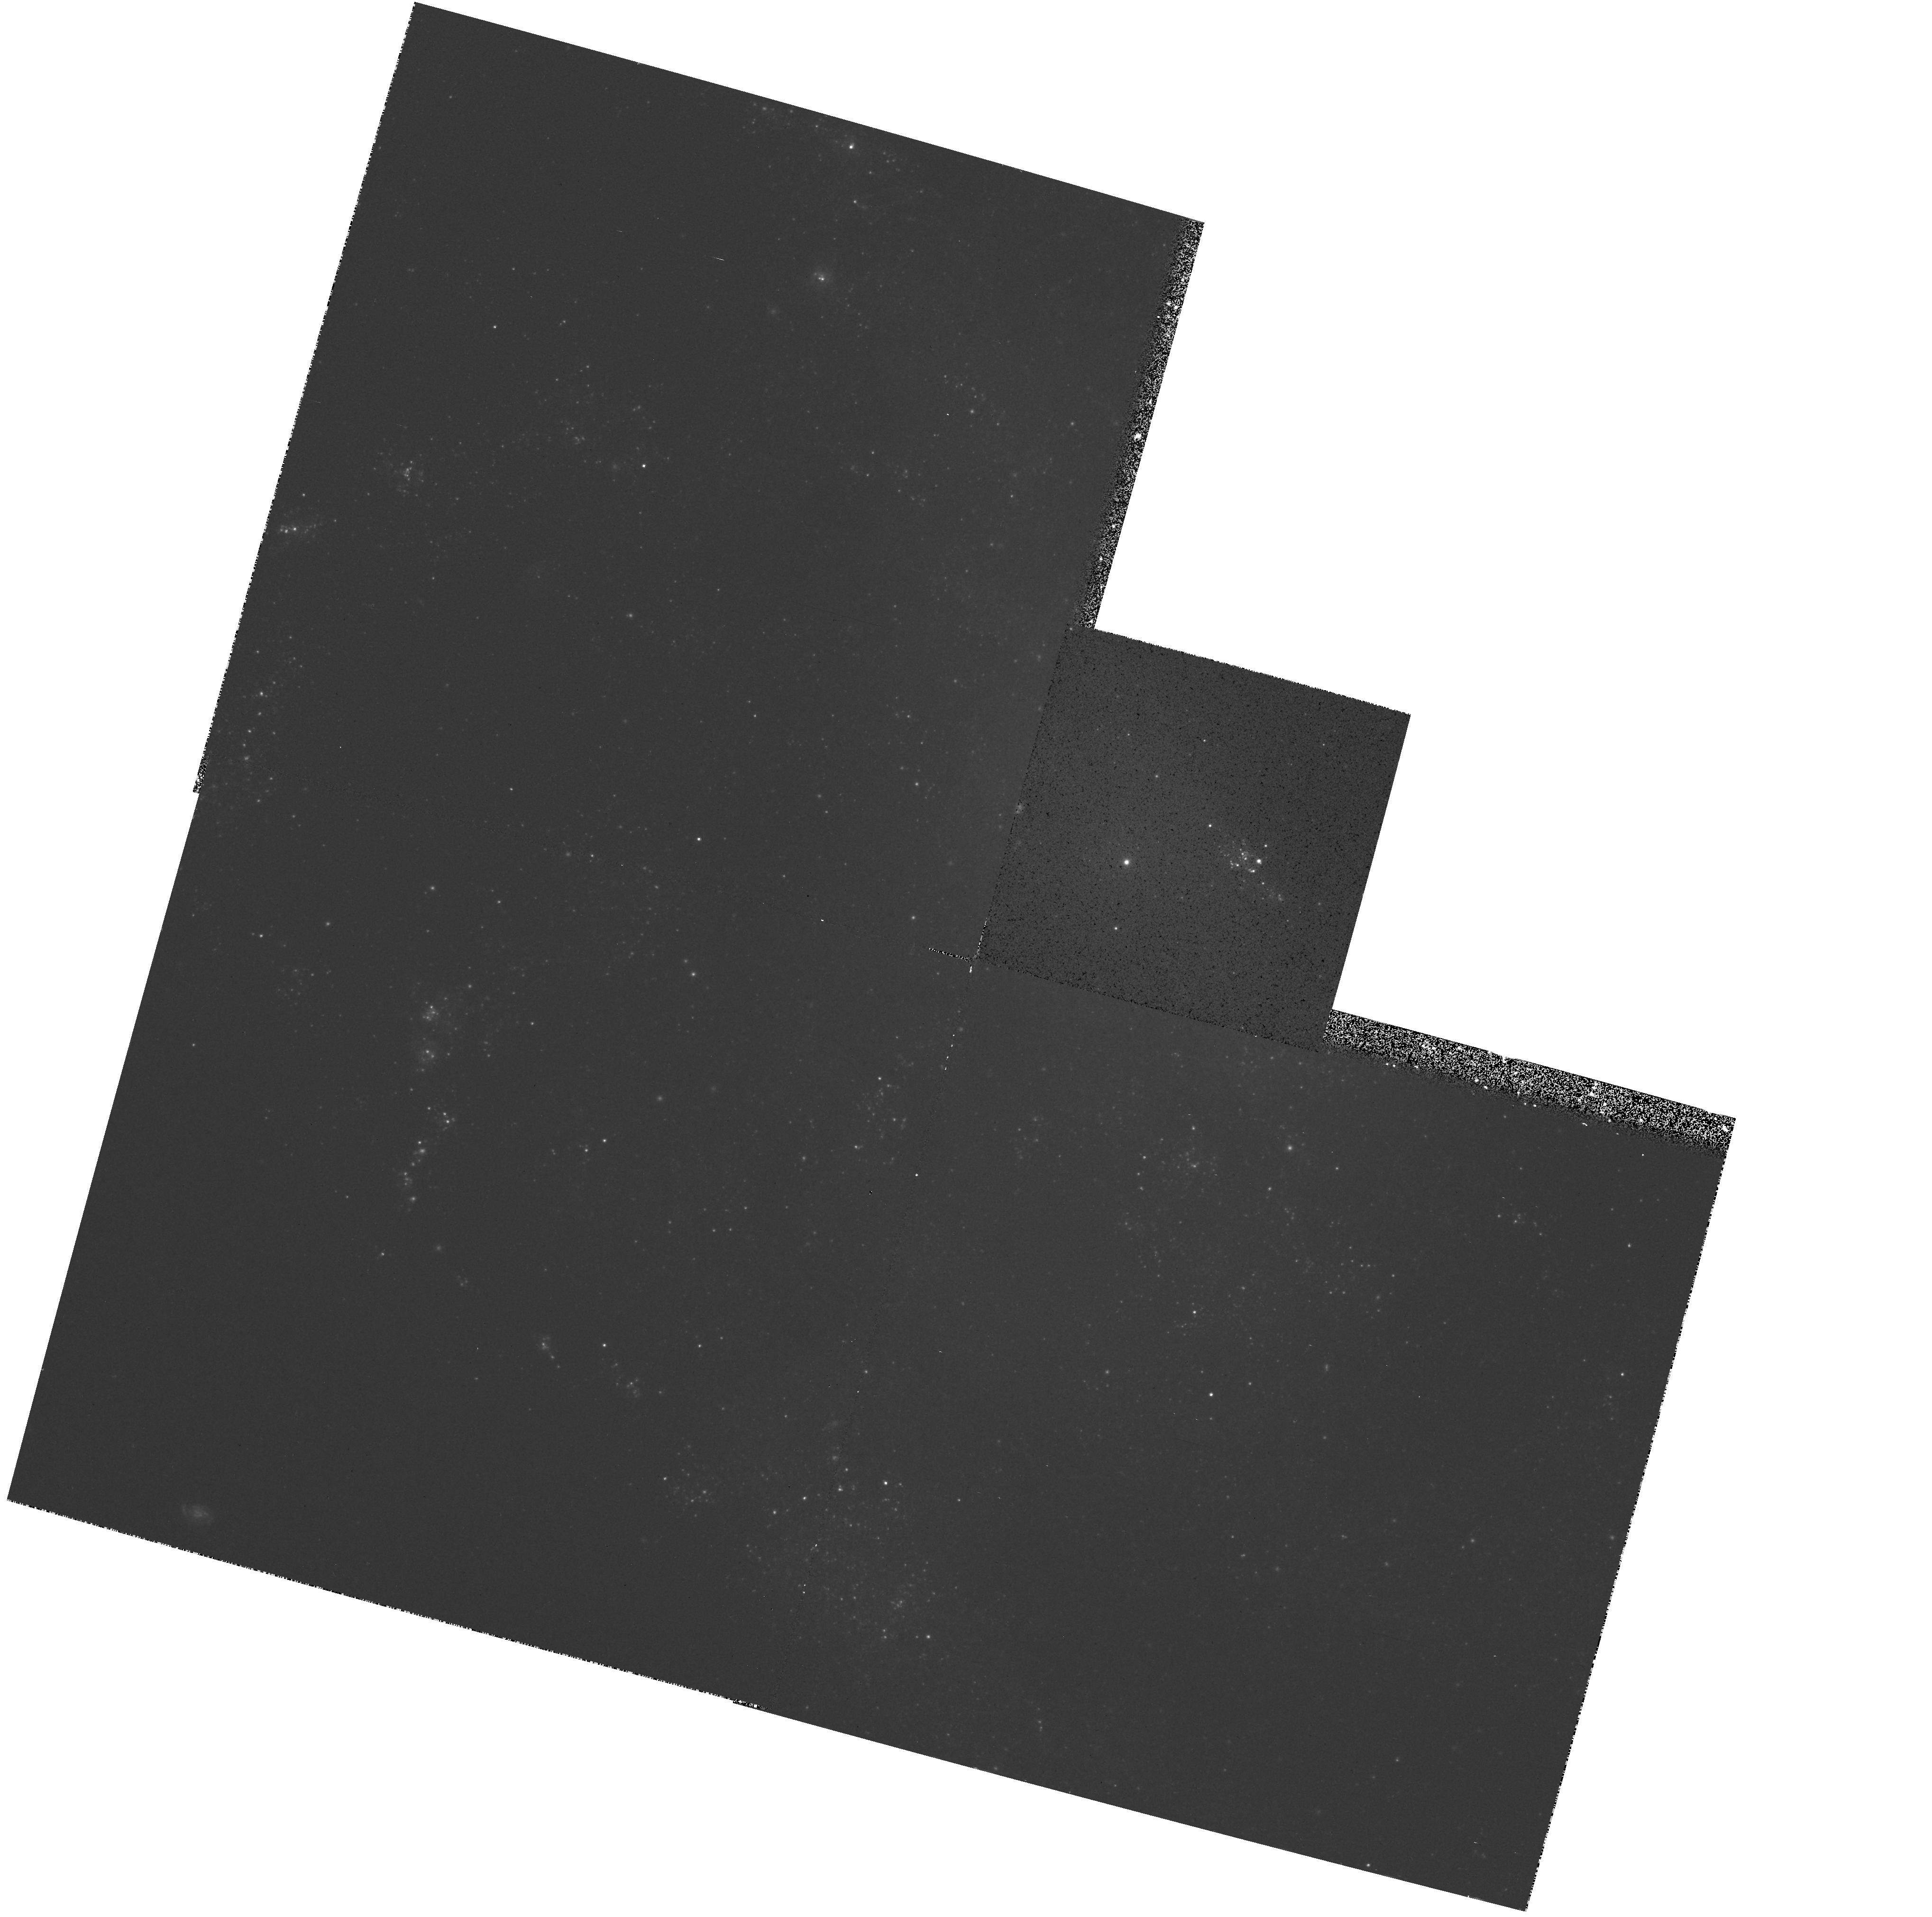
Target: NGC-4242
Instrument: WFPC2/PC
Filter: F450W
Exposure: 16 min
Observation ID: hst_6232_02_wfpc2_pc_f450w_u2rf02

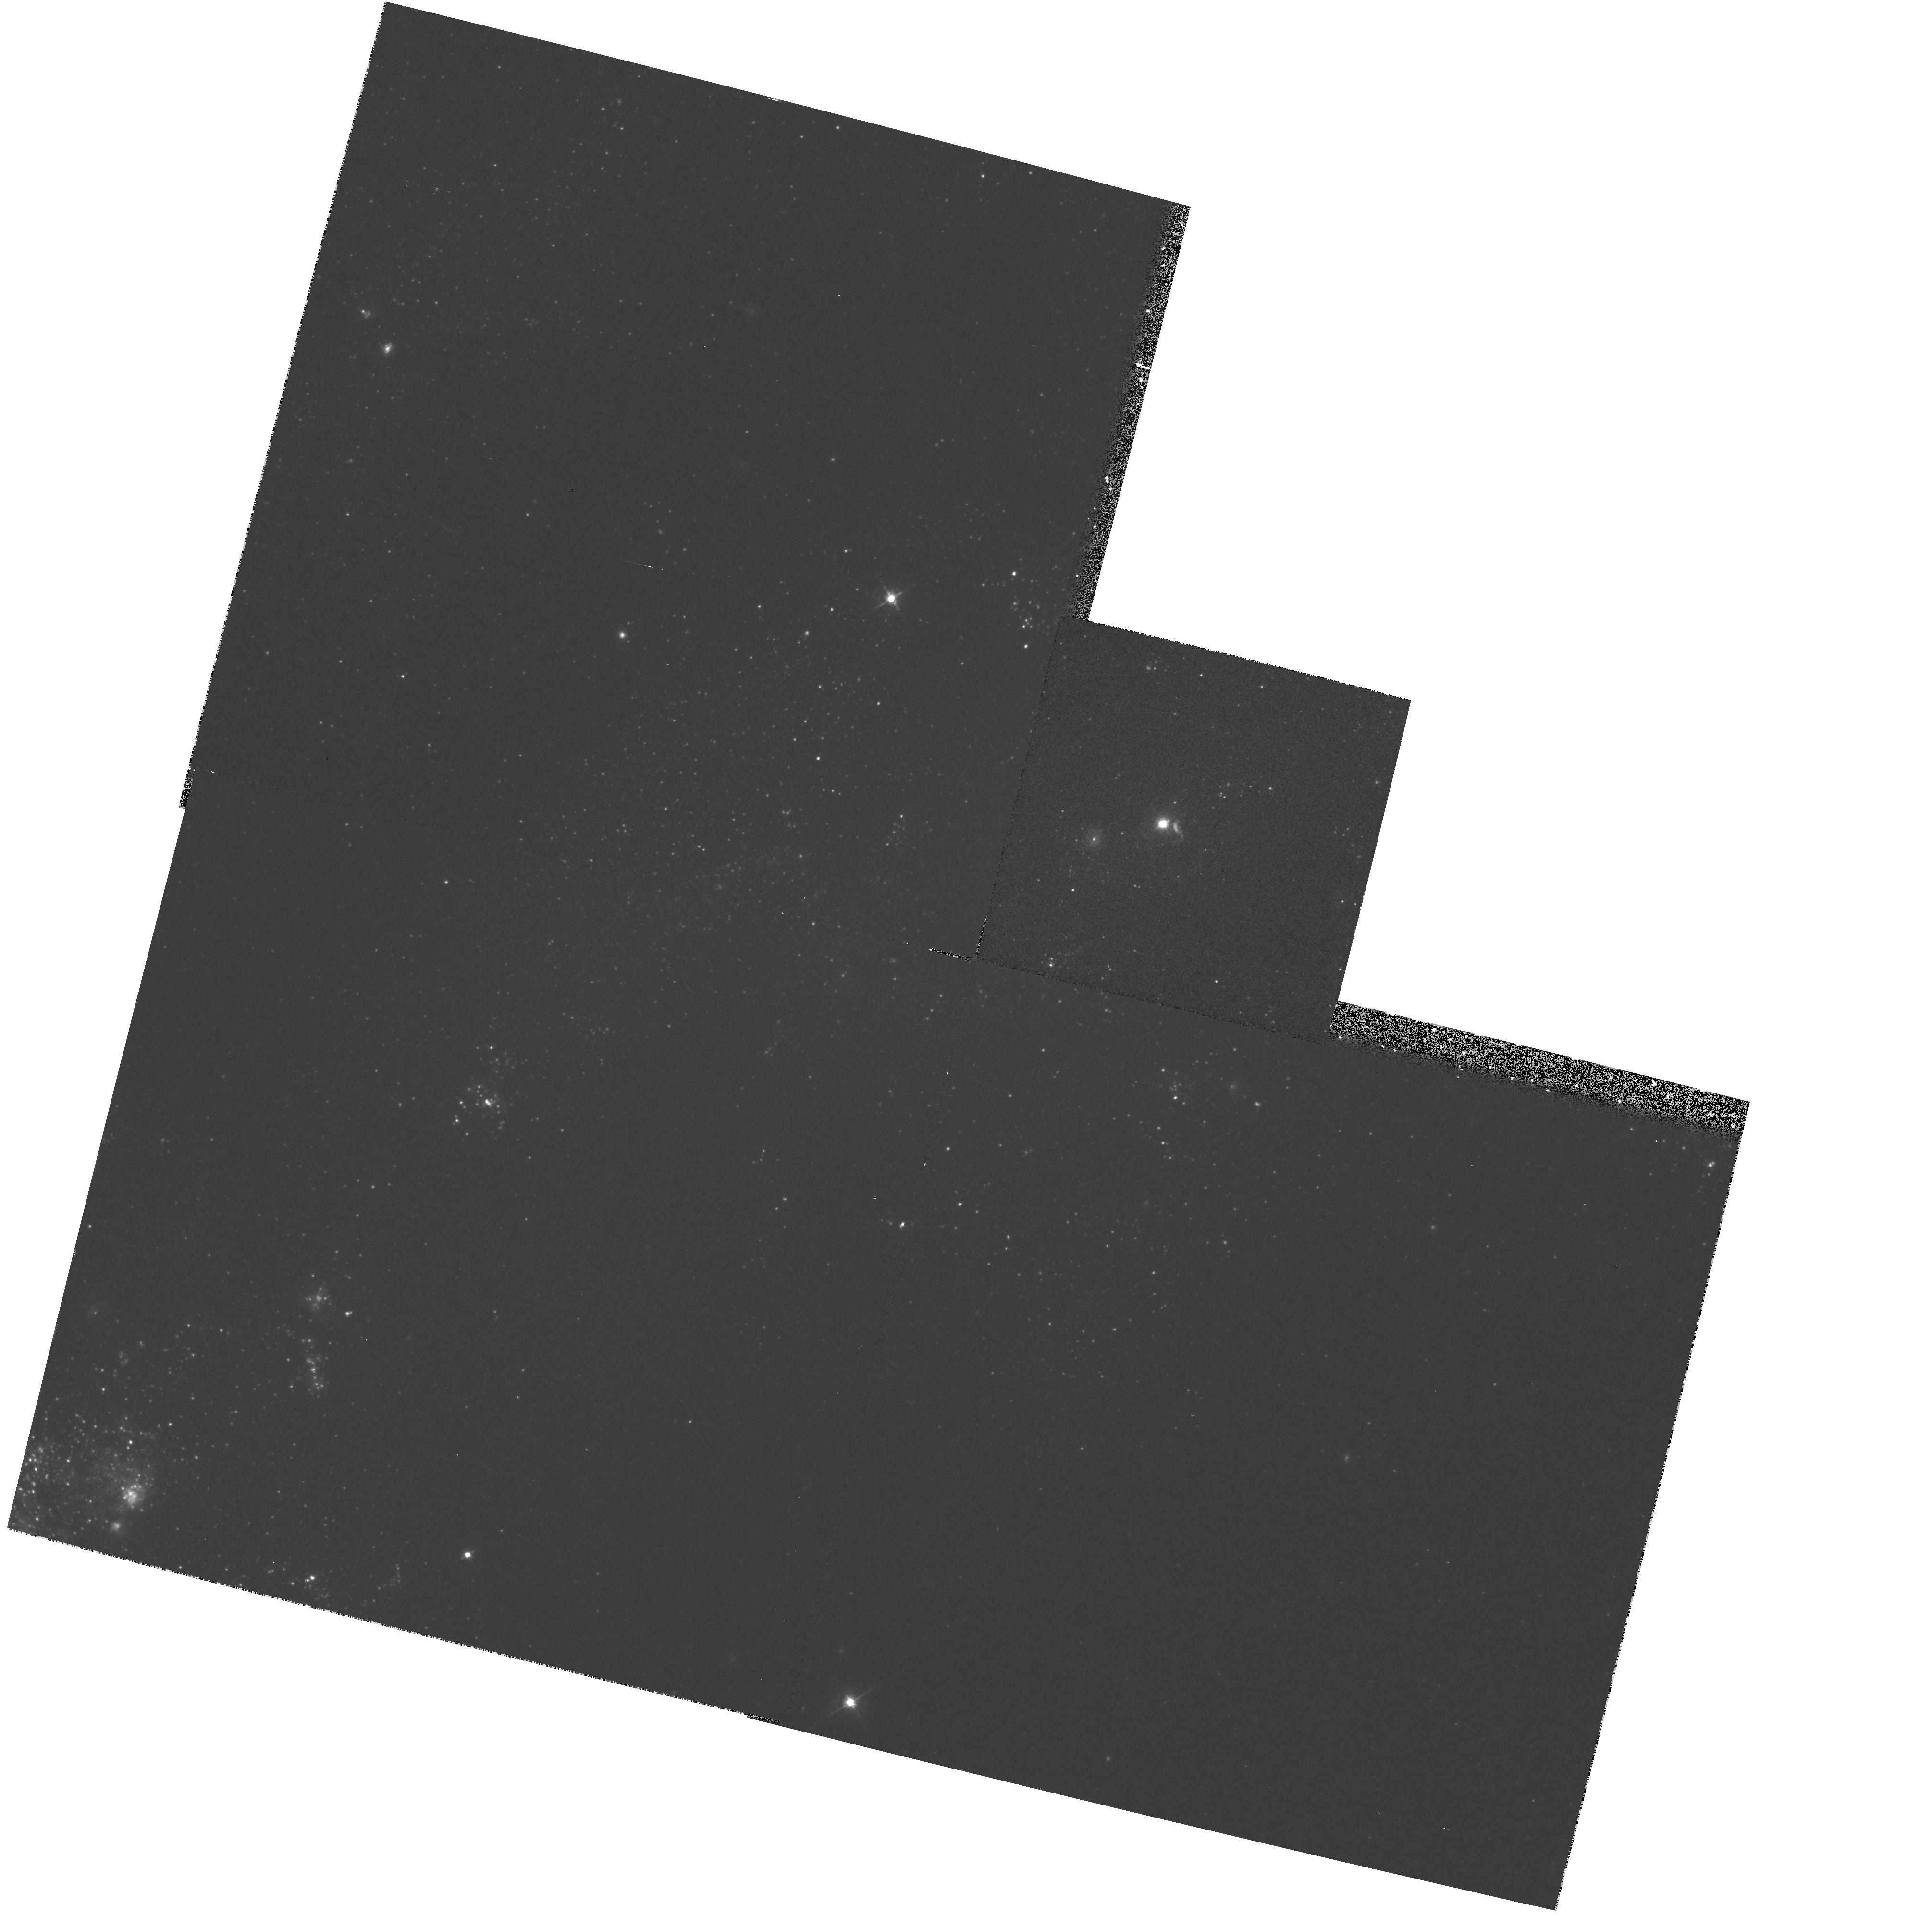
Target: NGC-4395
Instrument: WFPC2/PC
Filter: F450W
Exposure: 14 min
Observation ID: hst_6232_01_wfpc2_pc_f450w_u2rf01

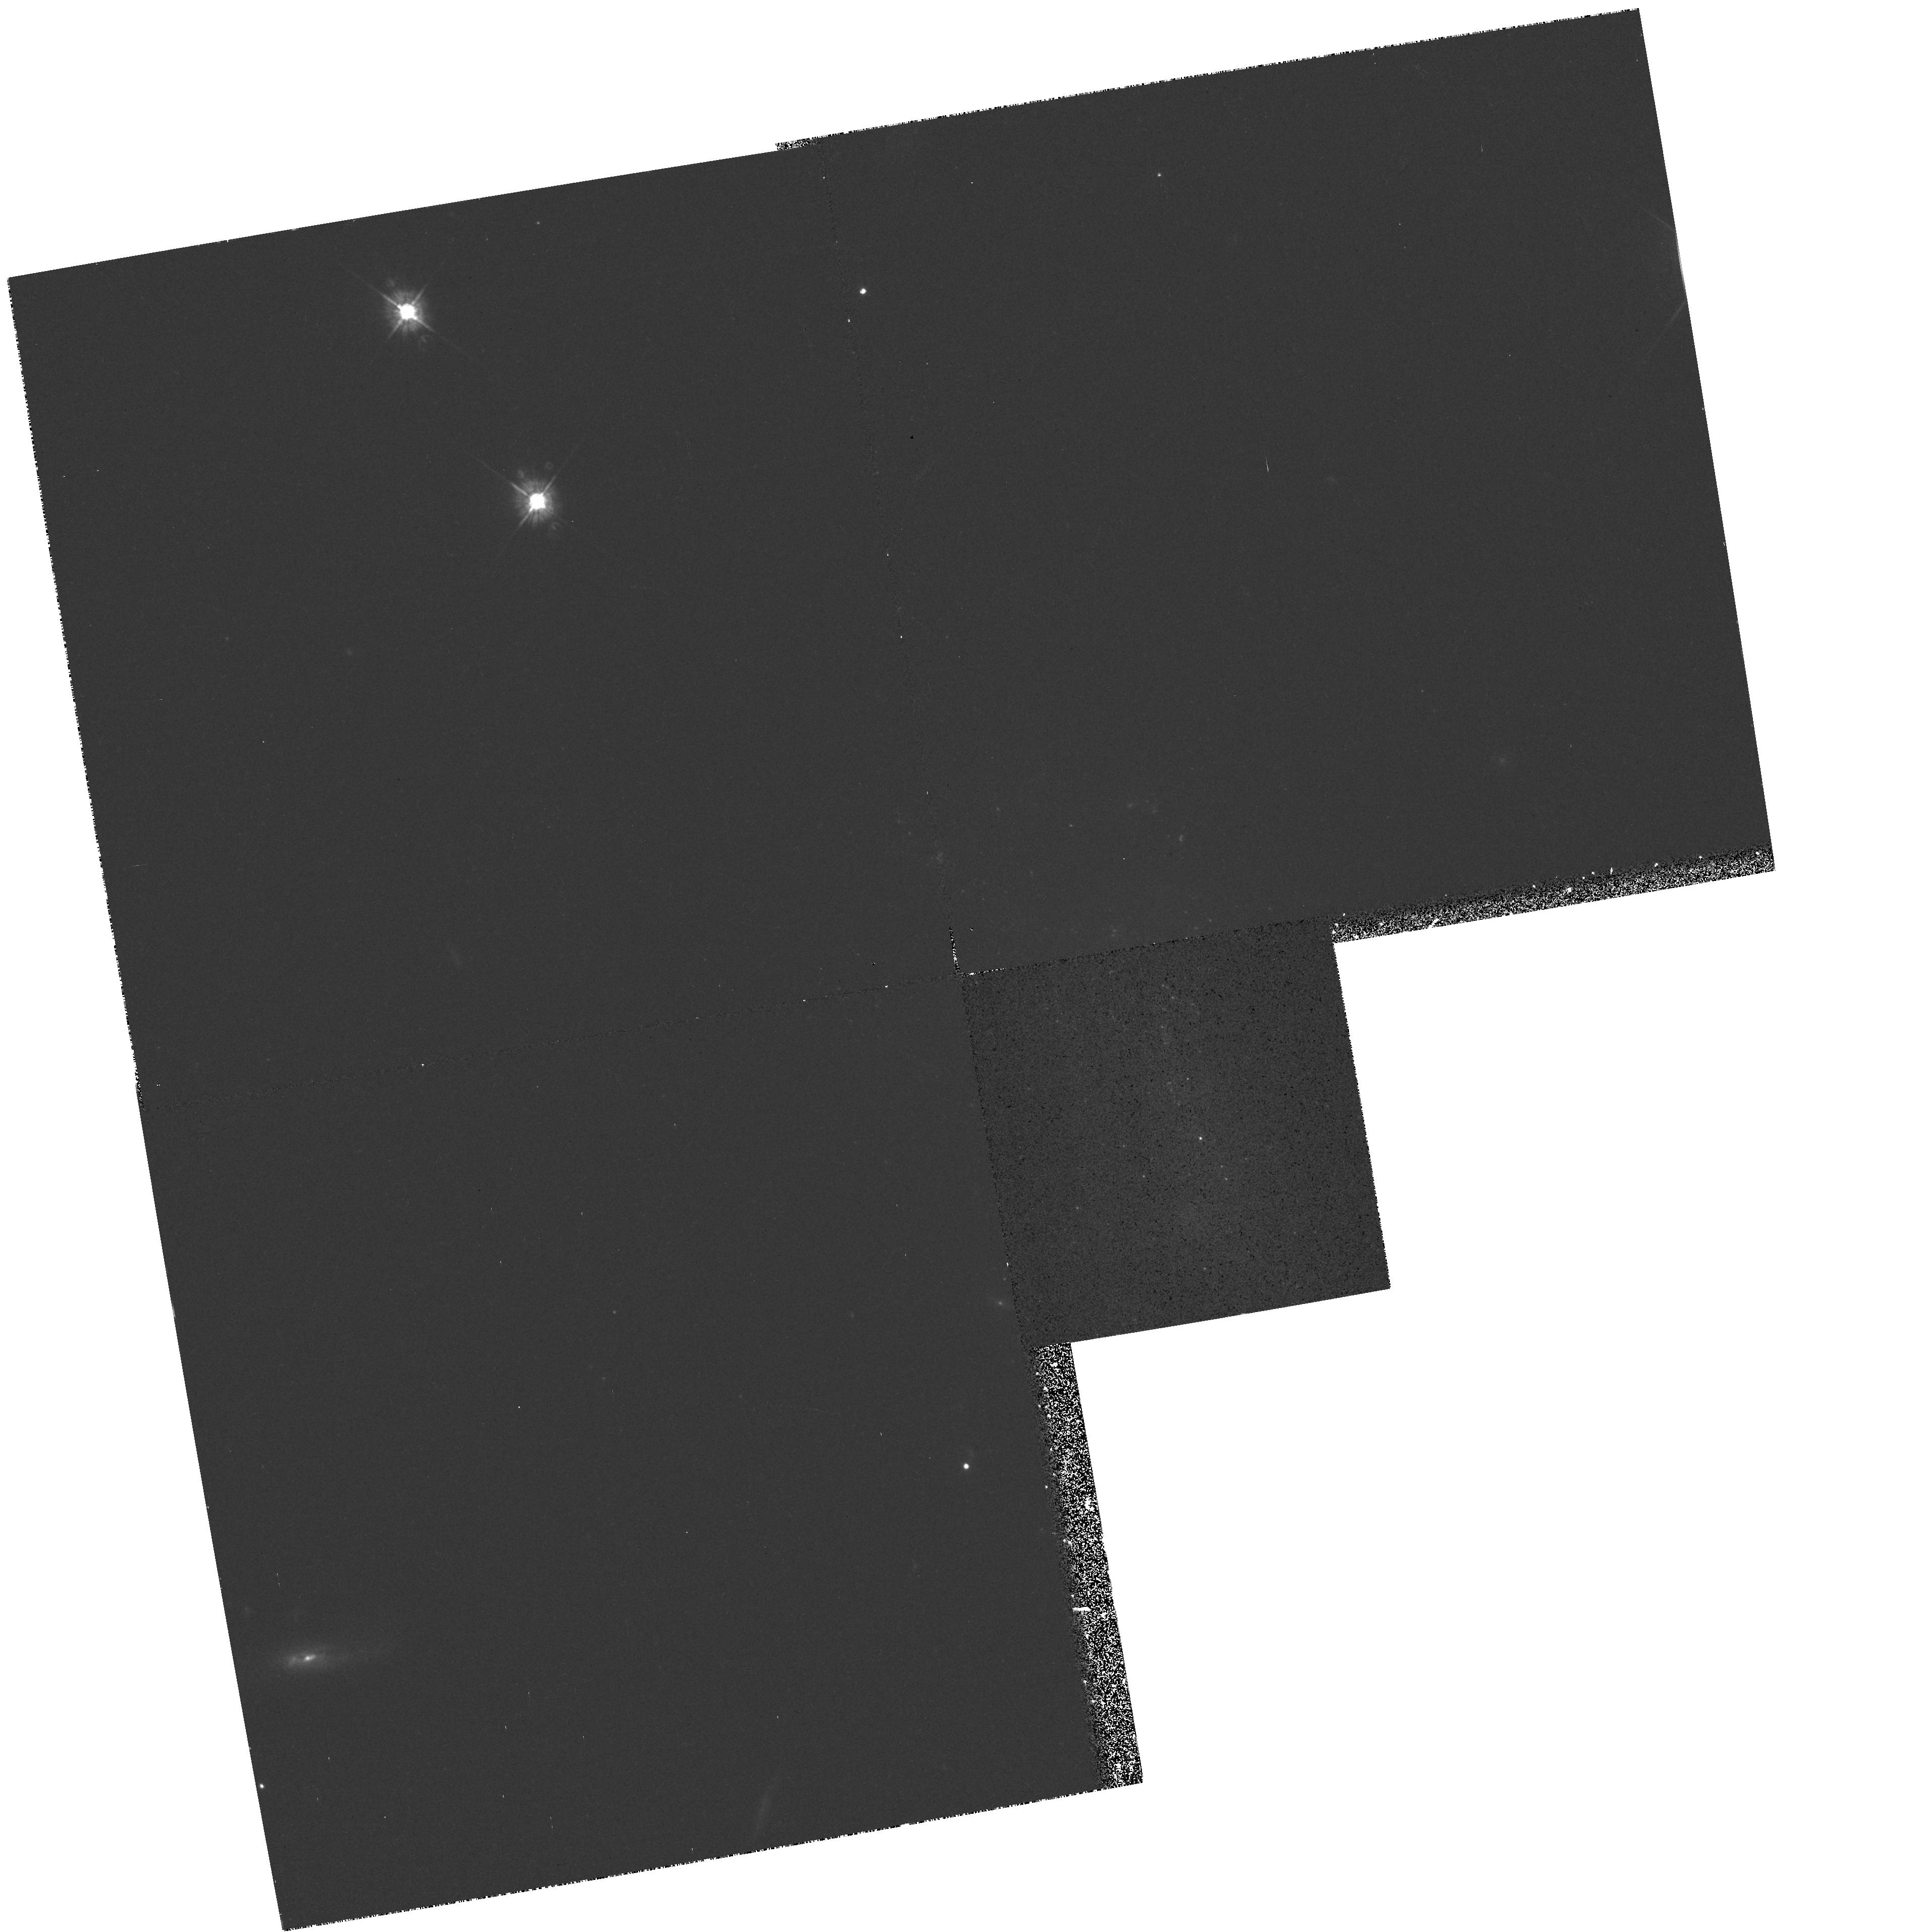
Target: F041056-330
Instrument: WFPC2/PC
Filter: F450W
Exposure: 14 min
Observation ID: hst_6232_04_wfpc2_pc_f450w_u2rf04

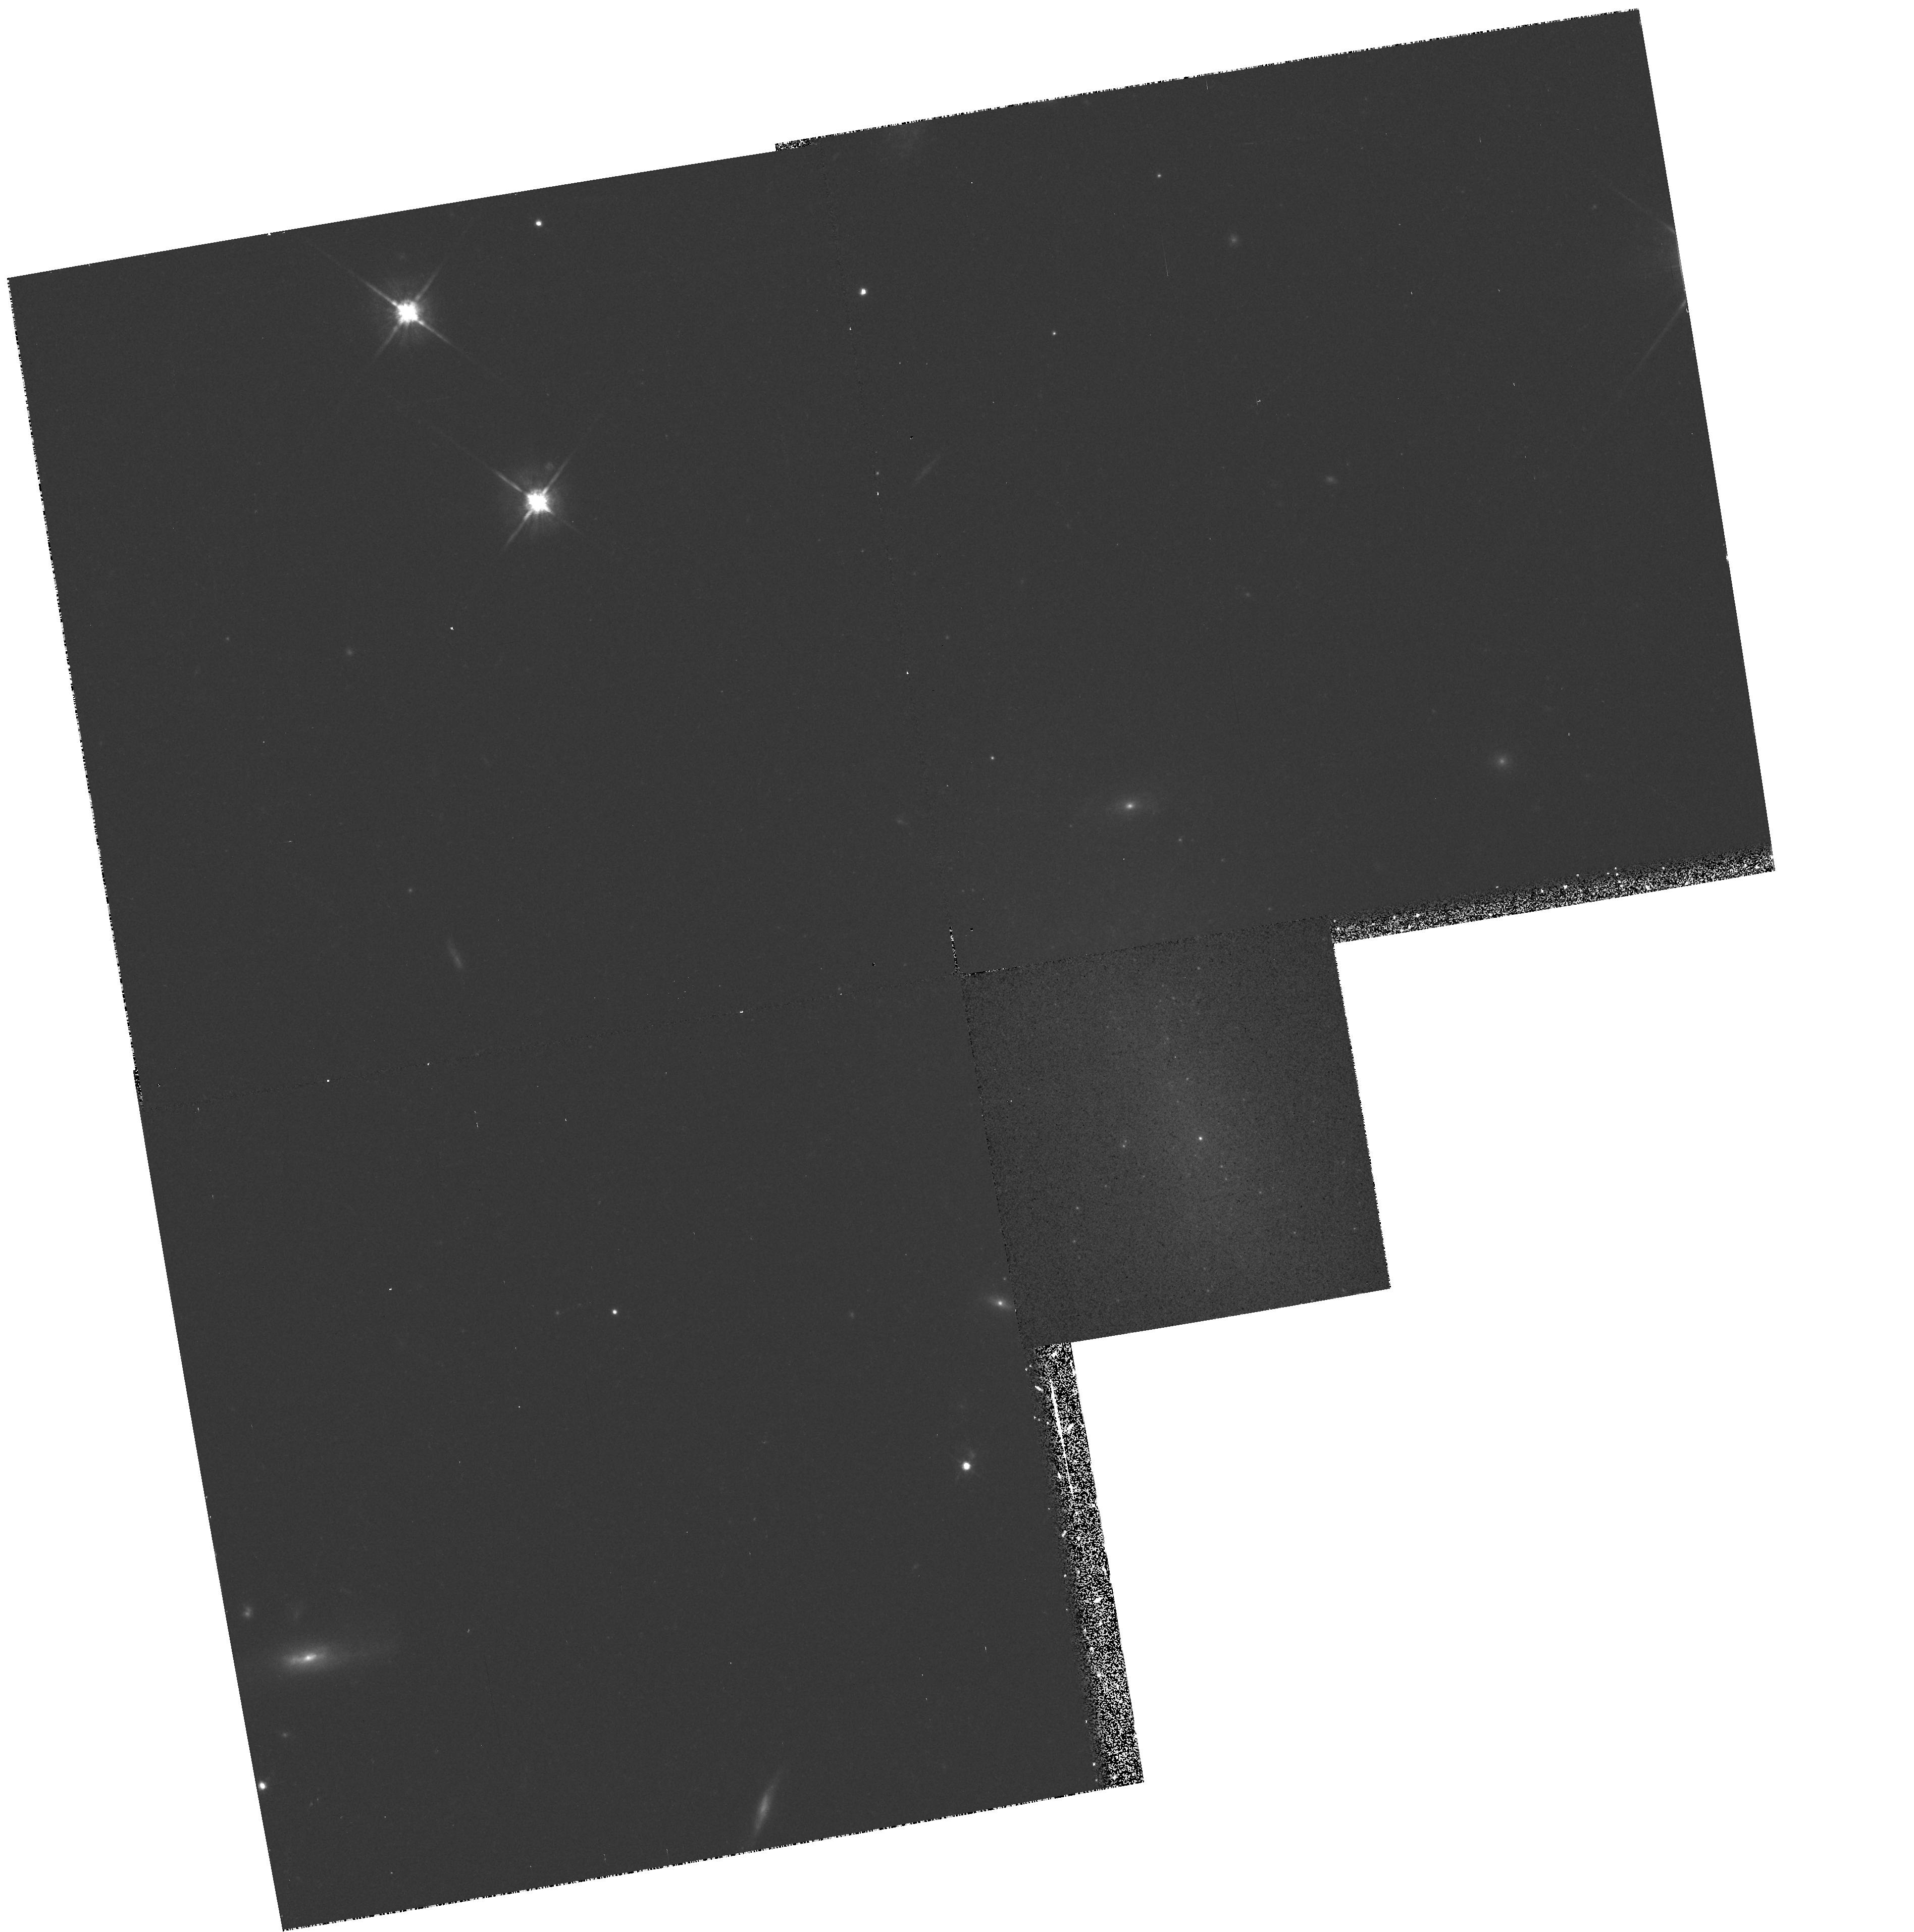
Target: F041056-330
Instrument: WFPC2/PC
Filter: F814W
Exposure: 11 min
Observation ID: hst_6232_04_wfpc2_pc_f814w_u2rf04

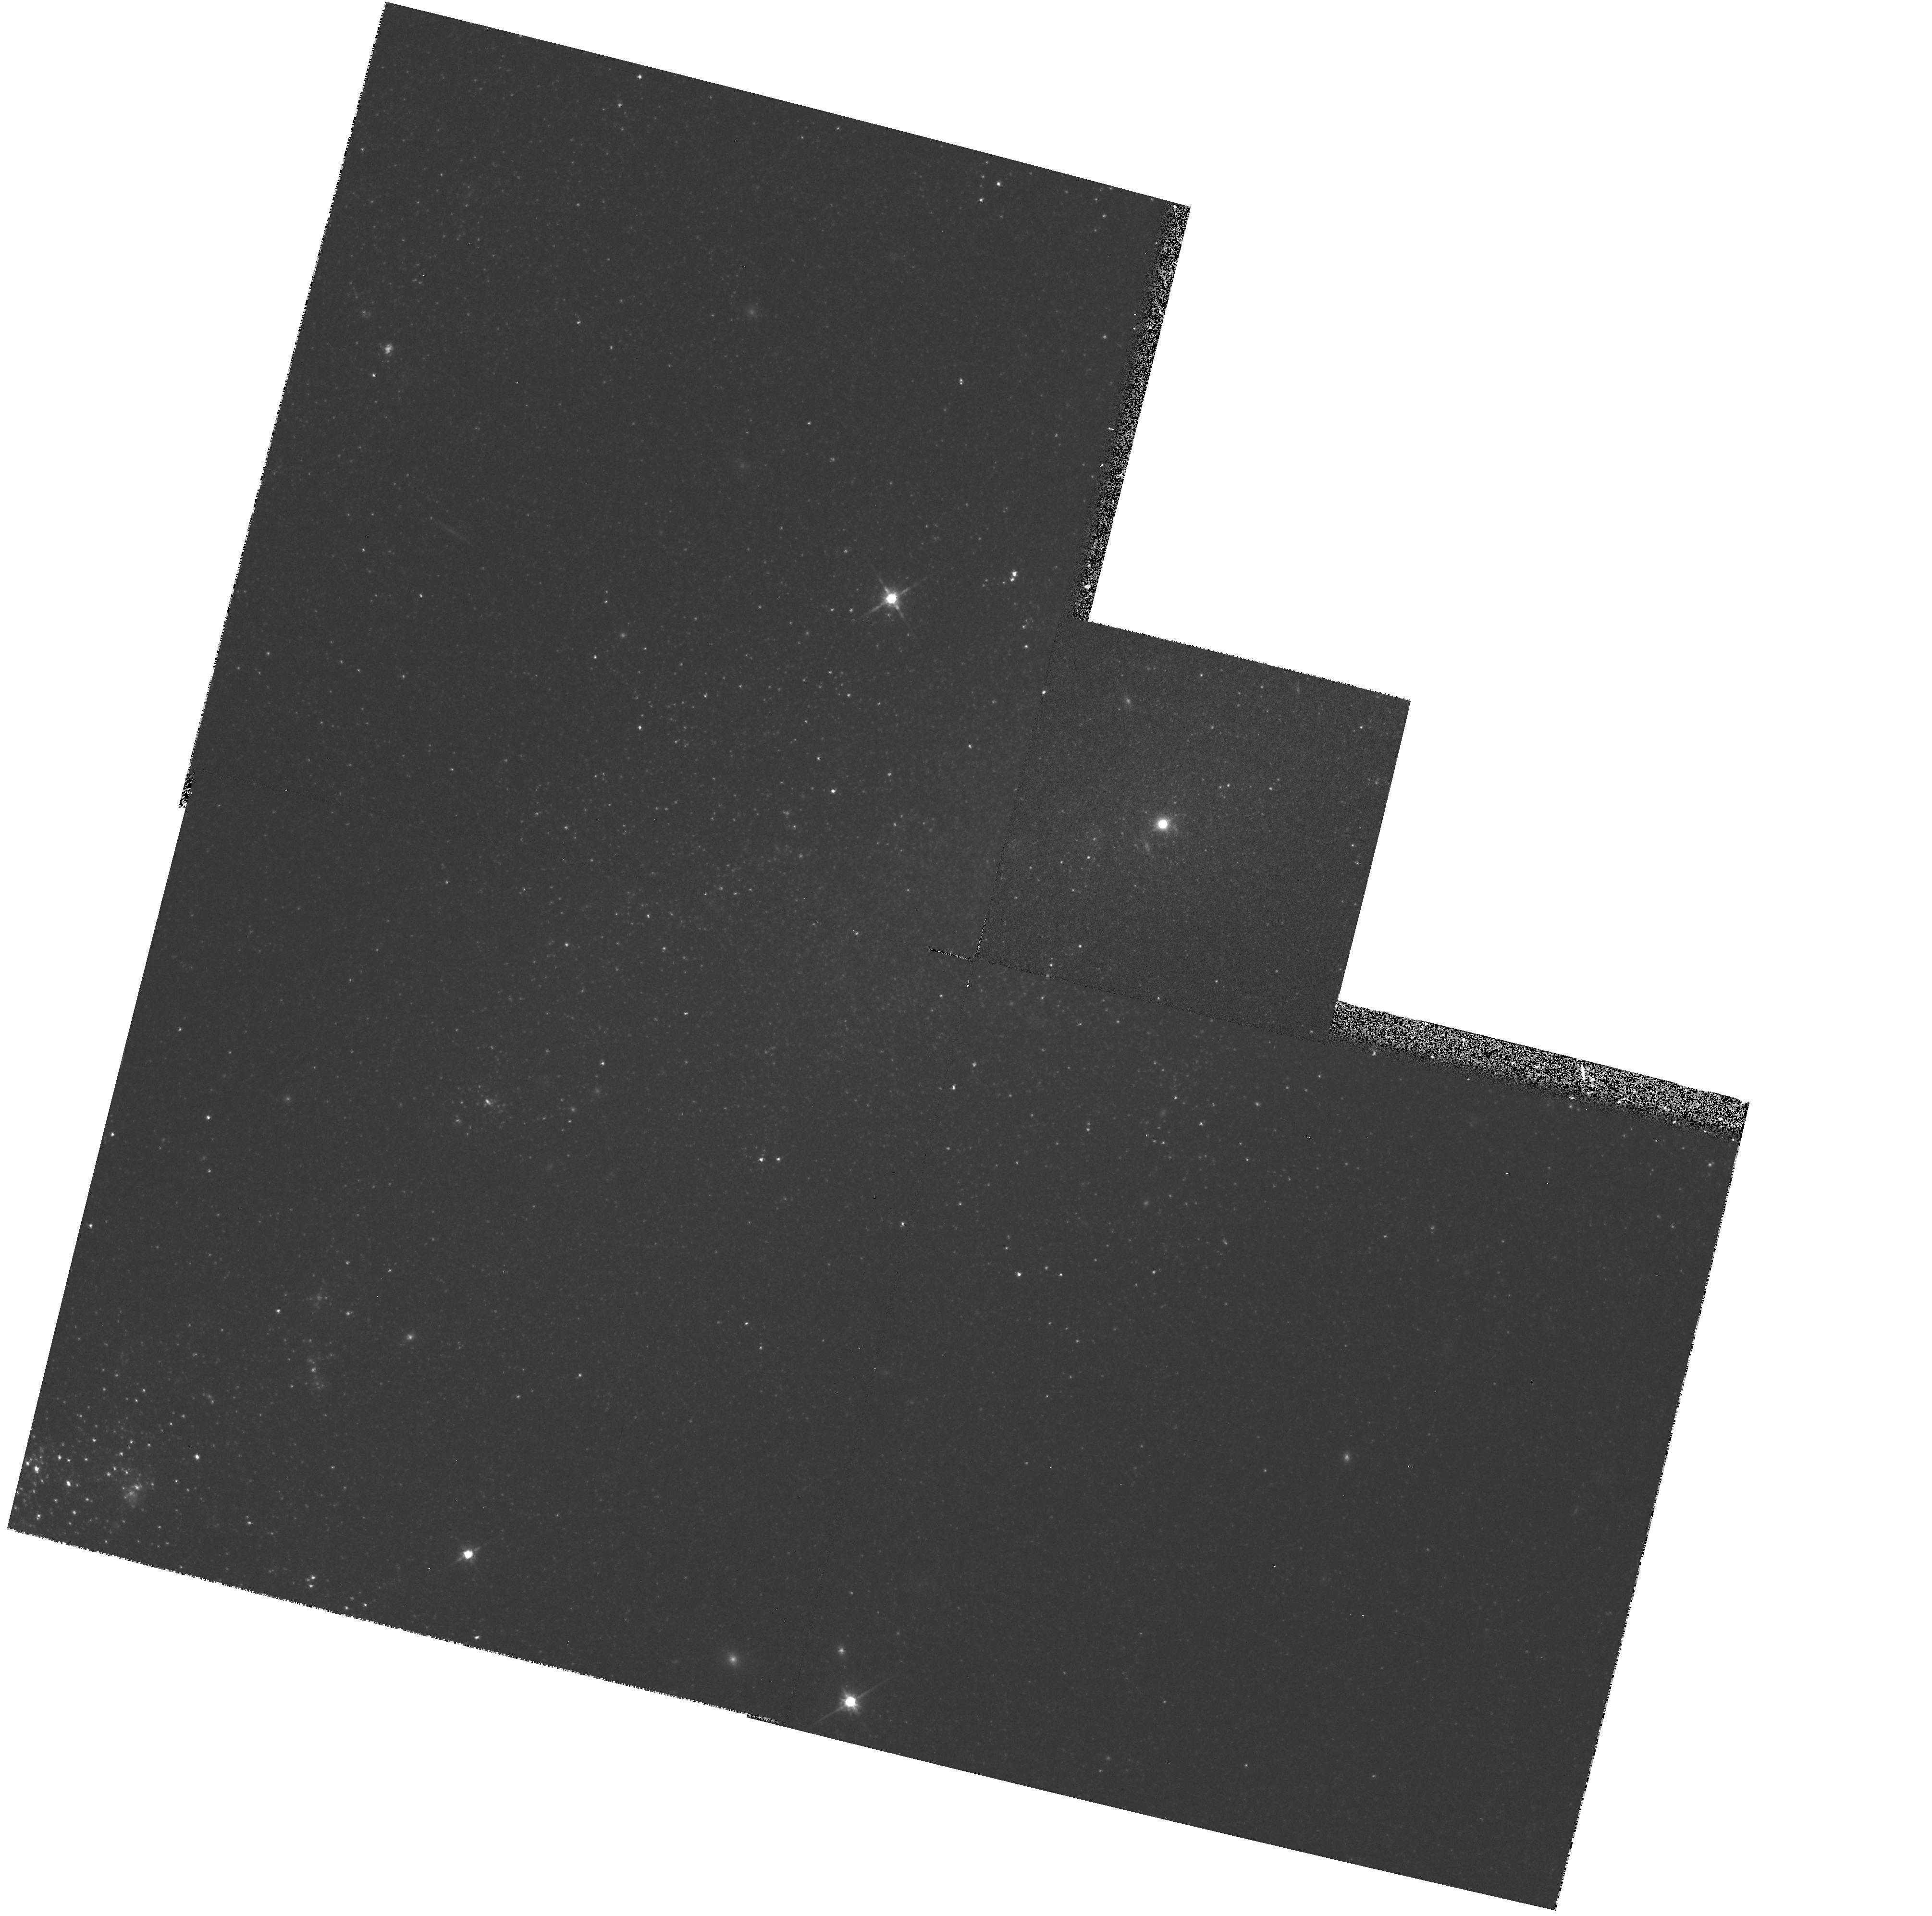
Target: NGC-4395
Instrument: WFPC2/PC
Filter: F814W
Exposure: 11 min
Observation ID: hst_6232_01_wfpc2_pc_f814w_u2rf01

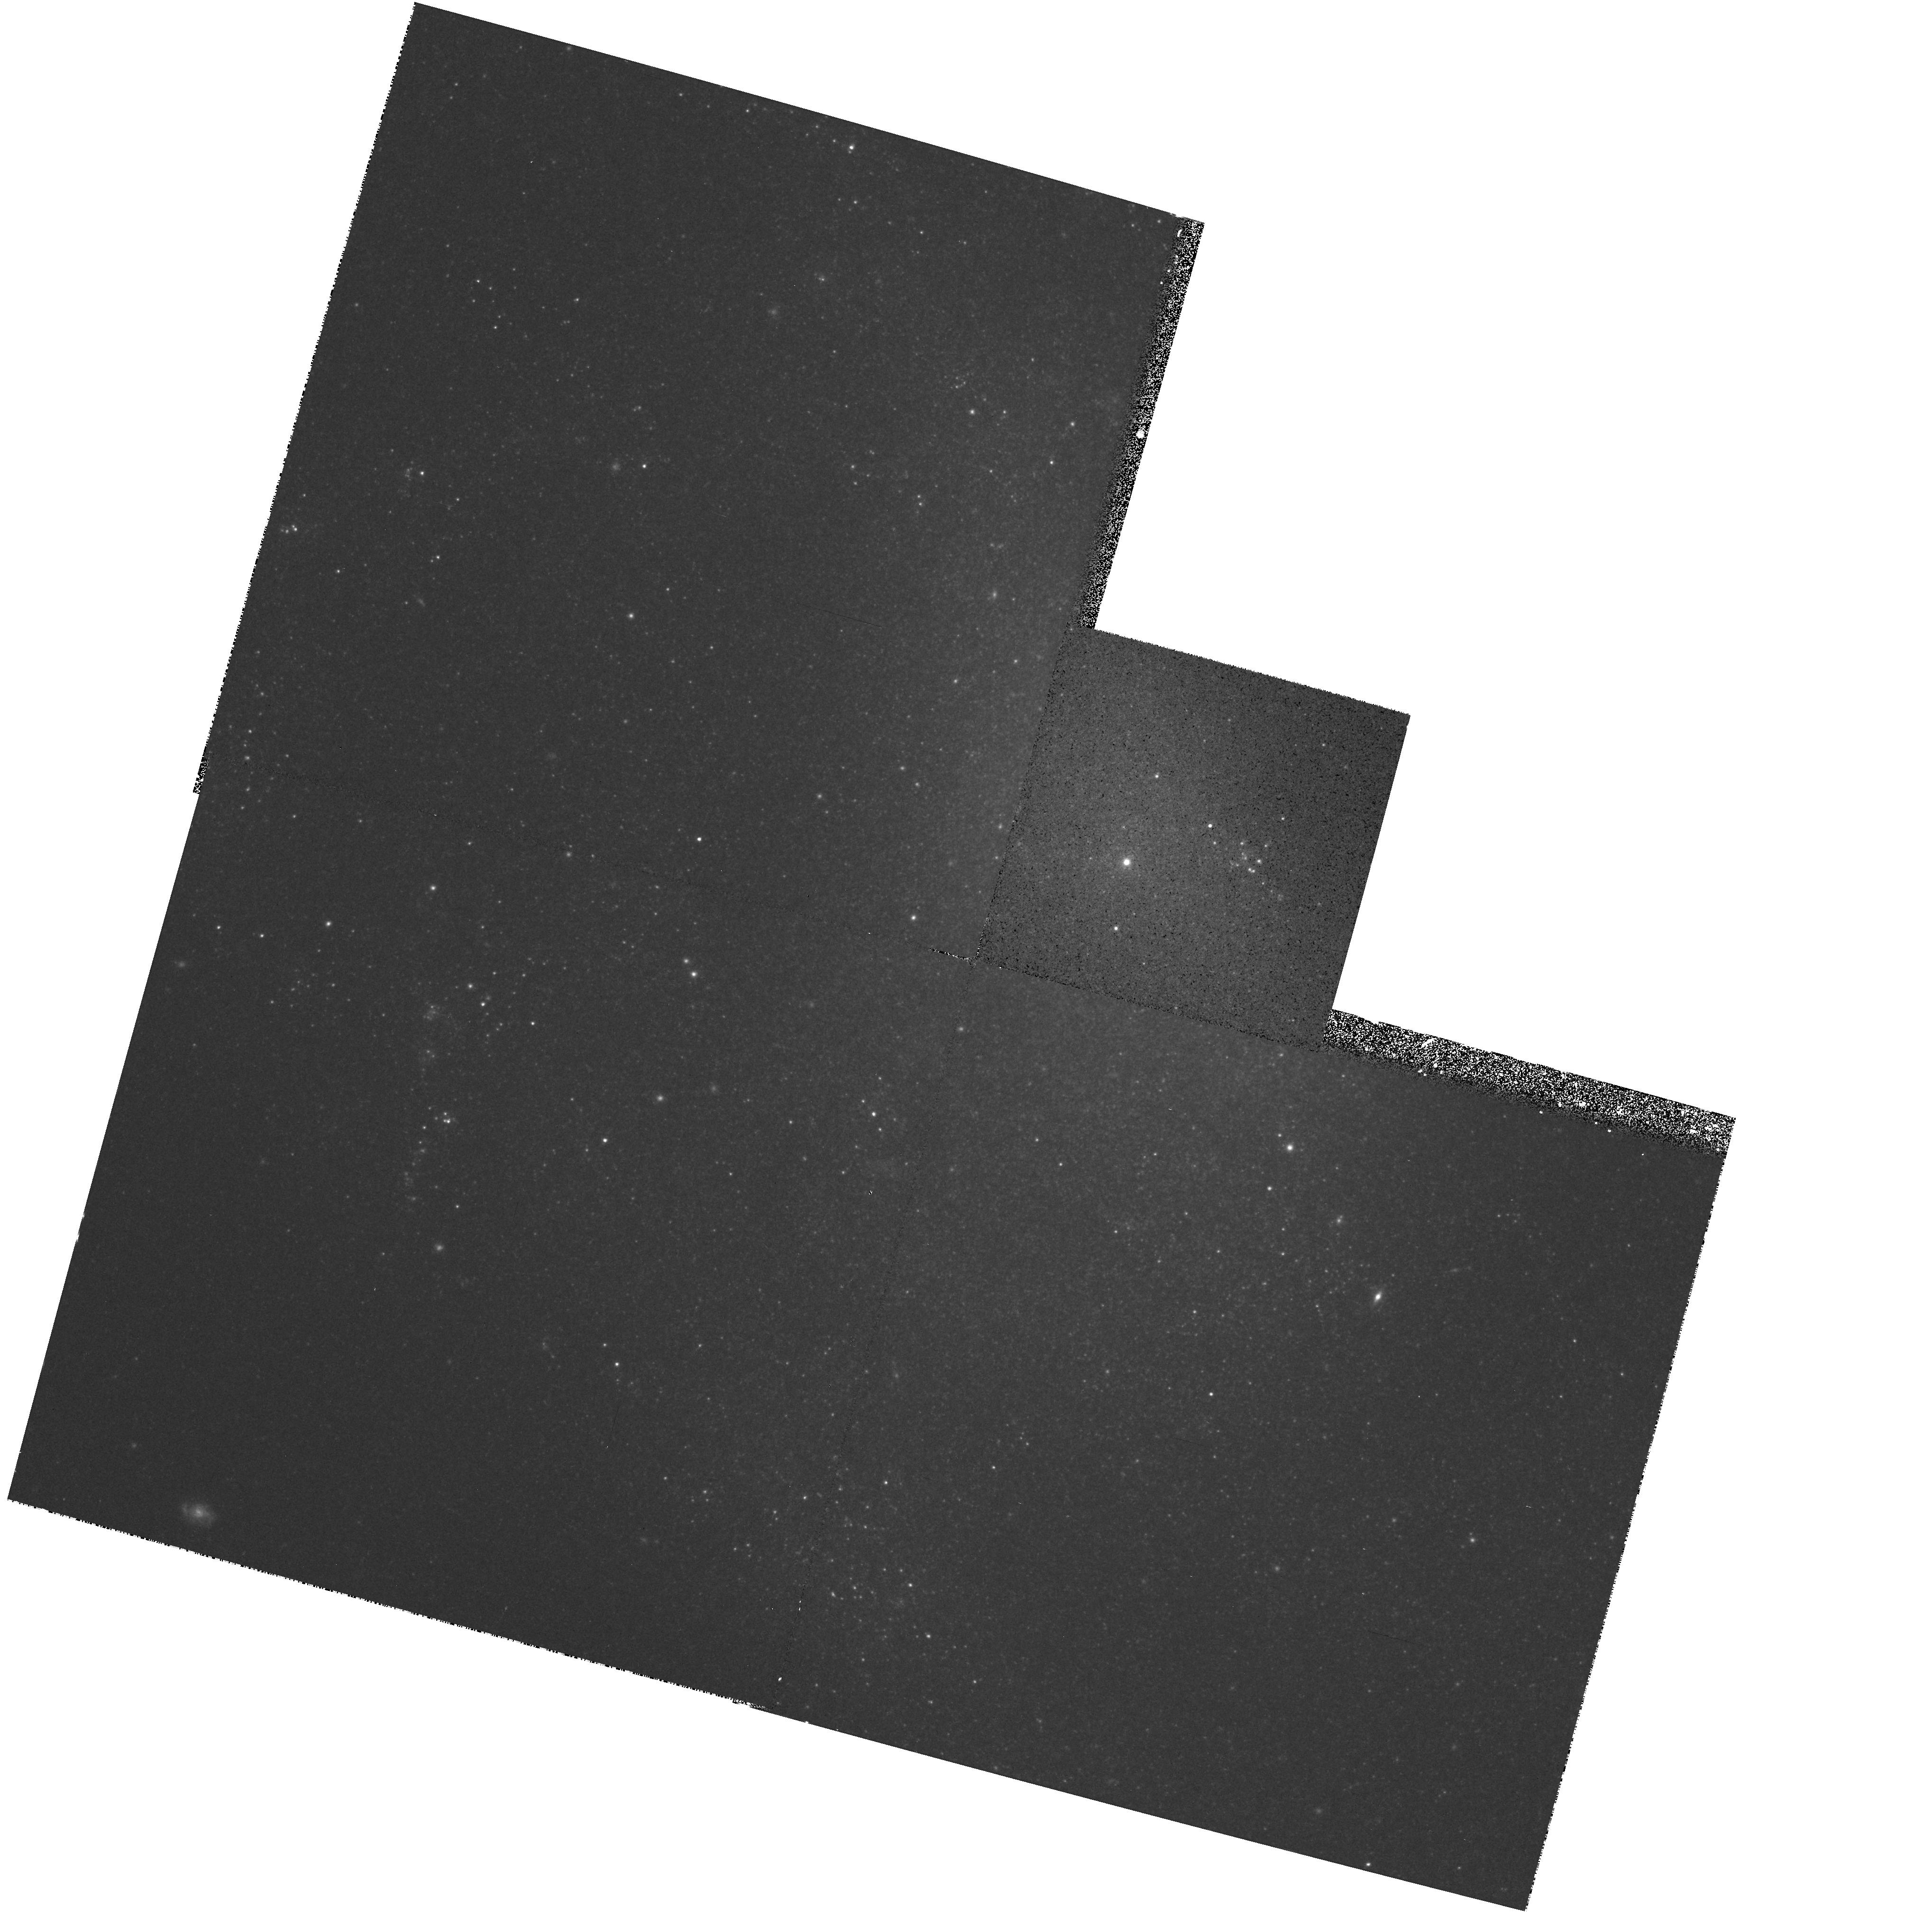
Target: NGC-4242
Instrument: WFPC2/PC
Filter: F814W
Exposure: 11 min
Observation ID: hst_6232_02_wfpc2_pc_f814w_u2rf02

STAR FORMATION AT THE EDGE (PI: Trauger, John)

Recently, ground-based CCD imaging and spectroscopy of a sample of extreme late-type (Sd-Sm), low surface brightness spiral galaxies by Matthews and Gallagher (in preparation) have revealed that a significant number of these galaxies contain bright, stellar-like nuclei. In some, but not all cases, the bright nucleus is coincident with observed H alpha emission. Although the compact appearance of the nuclei of these extreme late-type spirals is reminiscent of that of the AGN in more luminous galaxies, the true nature of the nuclei remains unclear. In some very late-type spirals such as M33 (SAcd), observations have revealed that a supermassive star clusters resides at the center of the galaxy (e.g., Kormendy and McClure 1993: AJ 105:1793). However, recently Filippenko et al. (1994: ApJ 410,L75) used the WFPC-1 and the Faint Object Spectrograph to establish that the point-like nucleus of the extreme late-type spiral NGC 4395 (Sd IV) is a type 1 Seyfert---the first ever detected in such a late-type, low luminosity galaxy. This observation provides additional incentive to establish just how common such activity is among the latest-type spirals. For example, if such activity is commonplace, it may make a substantial but previously unaccounted for contribution to the cosmic x-ray background (e.g., Koratkar et al.; 1995: ApJ 440,132). In addition, the study of such objects may help to constrain AGN evolution and to determine whether different physical processes may power nuclear activity in galaxies of different luminosities or Hubble types, such as recent observations of QSOs where the host galaxies, if any, must have low luminosities (Bahcall, Kirhakos, \& Schneider 1995: preprint). Such observations are surprising in light of theoretical arguements suggesting that the potential wells of late-type galaxies are not deep enough to form the massive black holes beleived to power most AGN (see Artyukh and Ogannisyan 1991: Sov Astron Lett 17,377). To establish the true nature of the nuclei of our galaxy sample requires a multi-faceted process. Matthews and Gallagher have already obtained ground-based spectroscopy of a number of extreme late-type low surface brightness spirals. These spectra cover the wavelength range from 6300-7000 A and include the H alpha, [NII], and [SII] lines. In some cases, the spectral signatures are suggestive of LINER or low-level AGN activity, but higher signal-to-noise spectra with greater wavelength coverage are needed. Moreover, a critical compliment to this investigation is the need for high spatial resolution imaging of the nuclear regions in order to determine the angular sizes/spatial scales of the bright nuclei, to probe the structure of the surrounding medium, and to measure the brightness gradients and colors across the inner regions of these galaxies. In particular the ability of the HST to determine sizes and the possible presence of young, luminous stars in or near the nuclei will be central in eliminating starburst models for active systems, such as NGC 4395 (Filippenko et al. 1994: ApJ 410,L75).